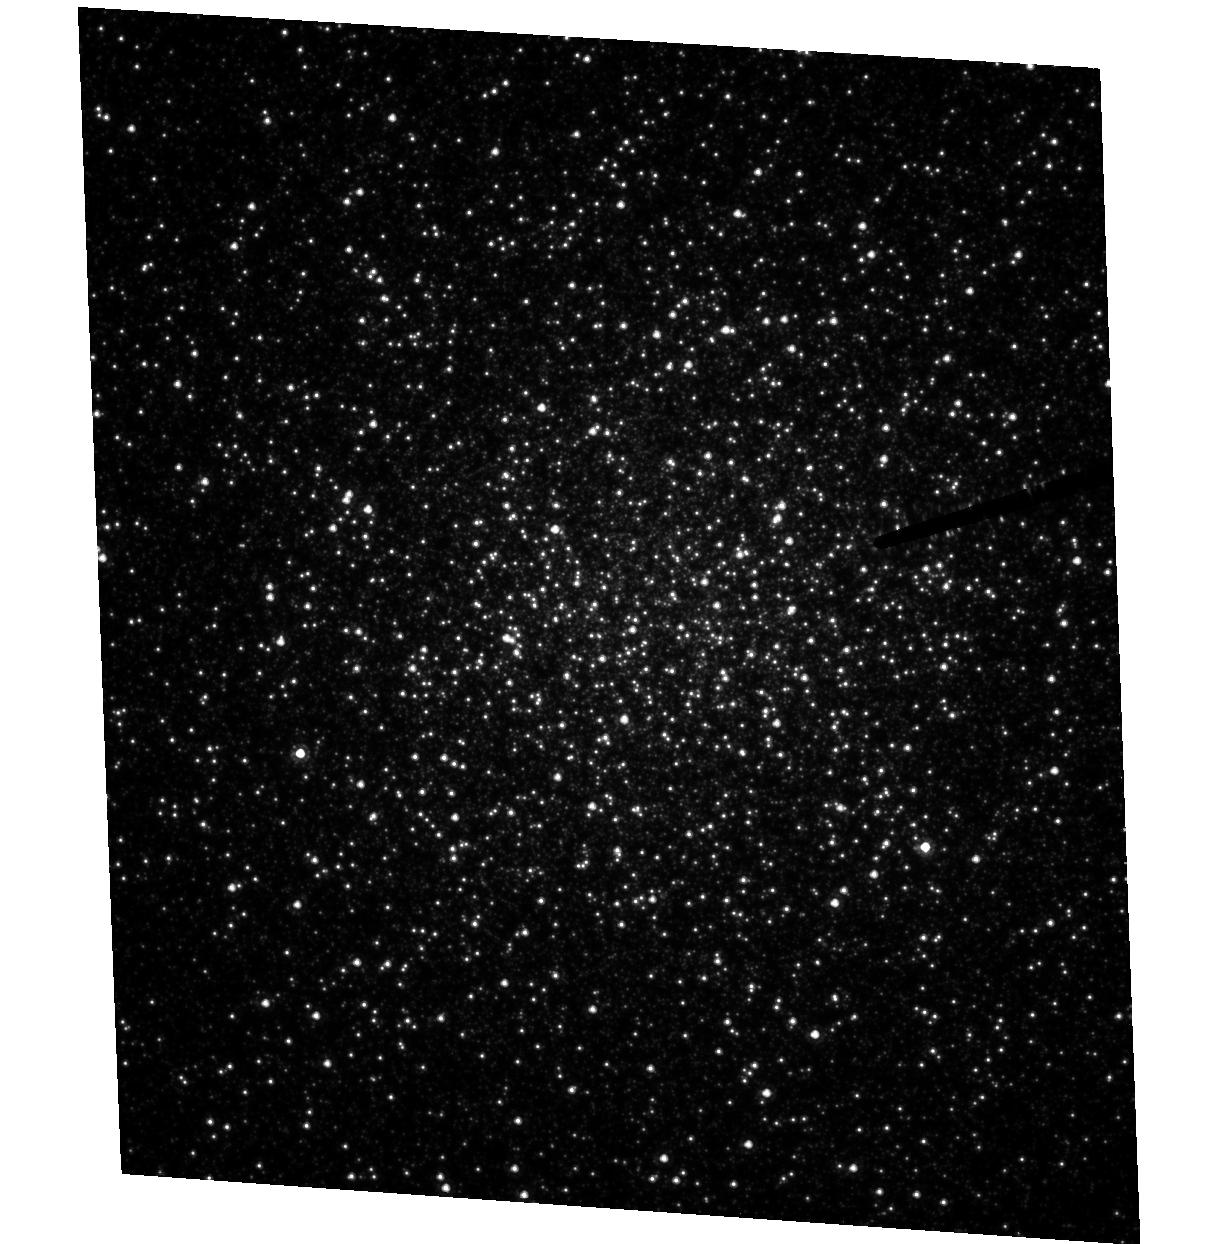
Target: NGC6441. Instrument: ACS/HRC. Filter: F555W. Exposure: 2.4 h. Observation ID: hst_9835_02_acs_hrc_f555w_j8qr02

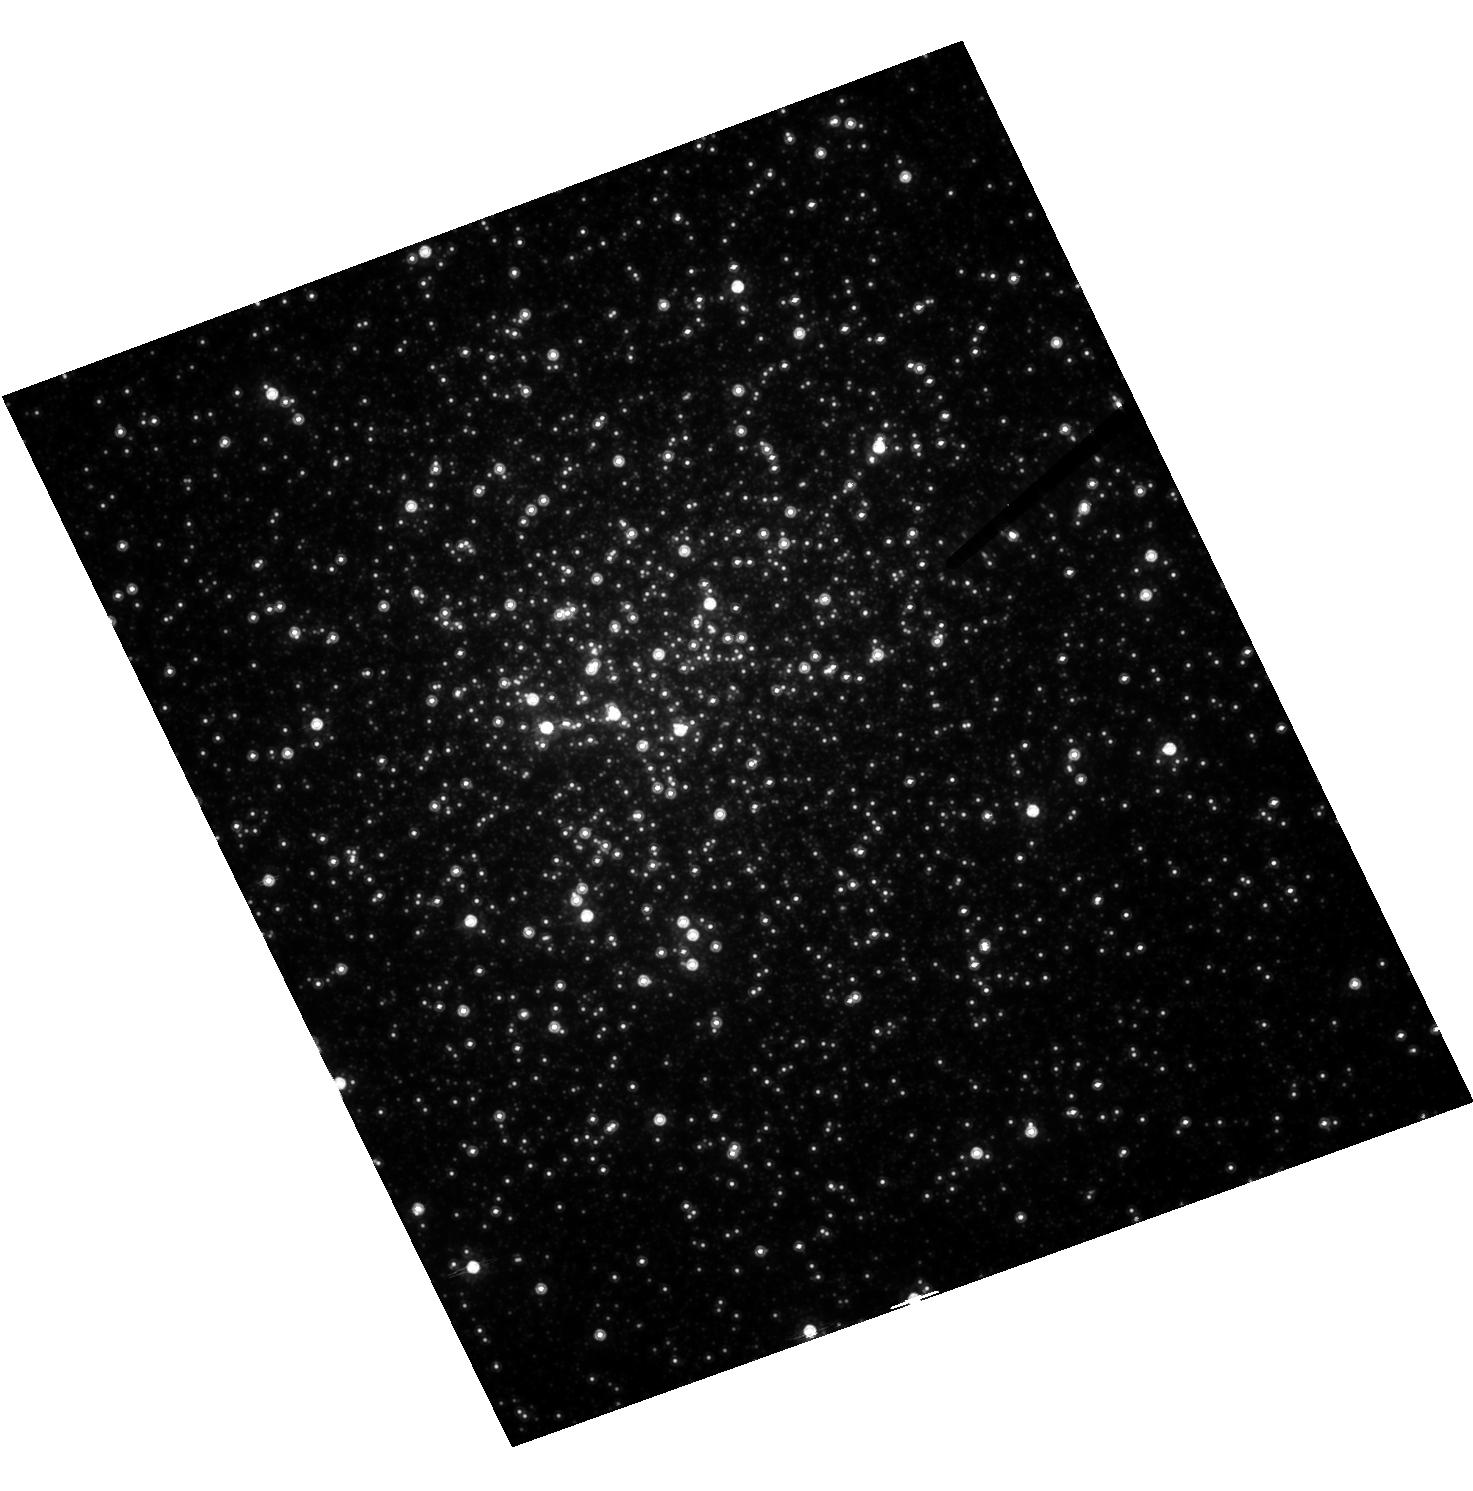
Target: NGC6388. Instrument: ACS/HRC. Filter: F814W. Exposure: 1.7 h. Observation ID: hst_9835_01_acs_hrc_f814w_j8qr01

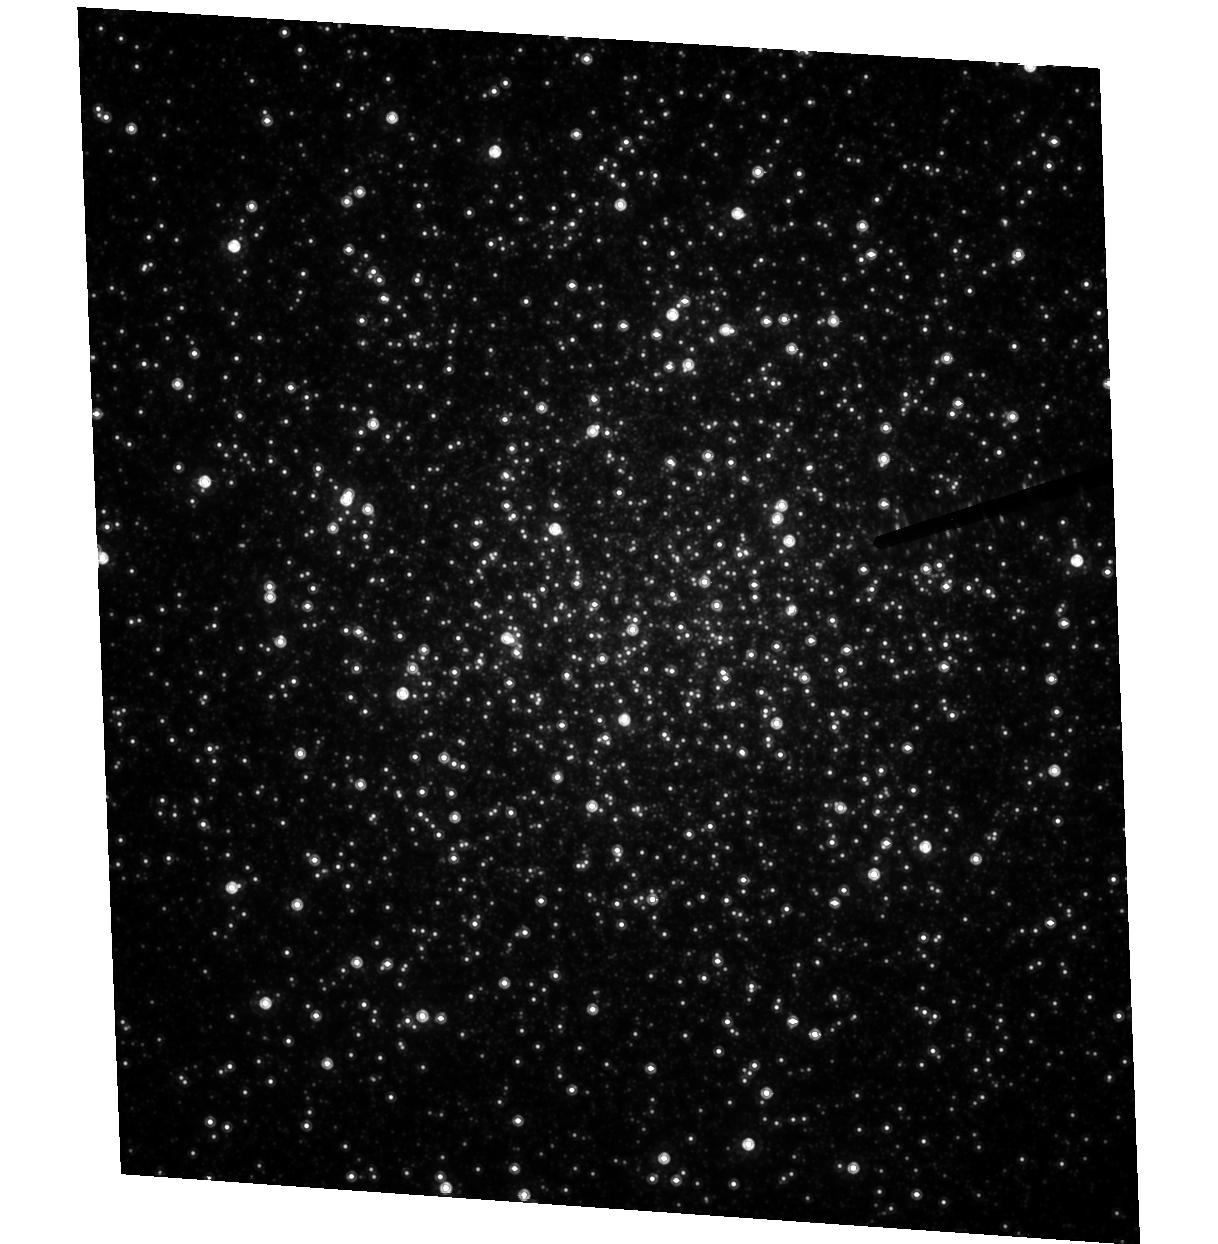
Target: NGC6441. Instrument: ACS/HRC. Filter: F814W. Exposure: 1.5 h. Observation ID: hst_9835_02_acs_hrc_f814w_j8qr02

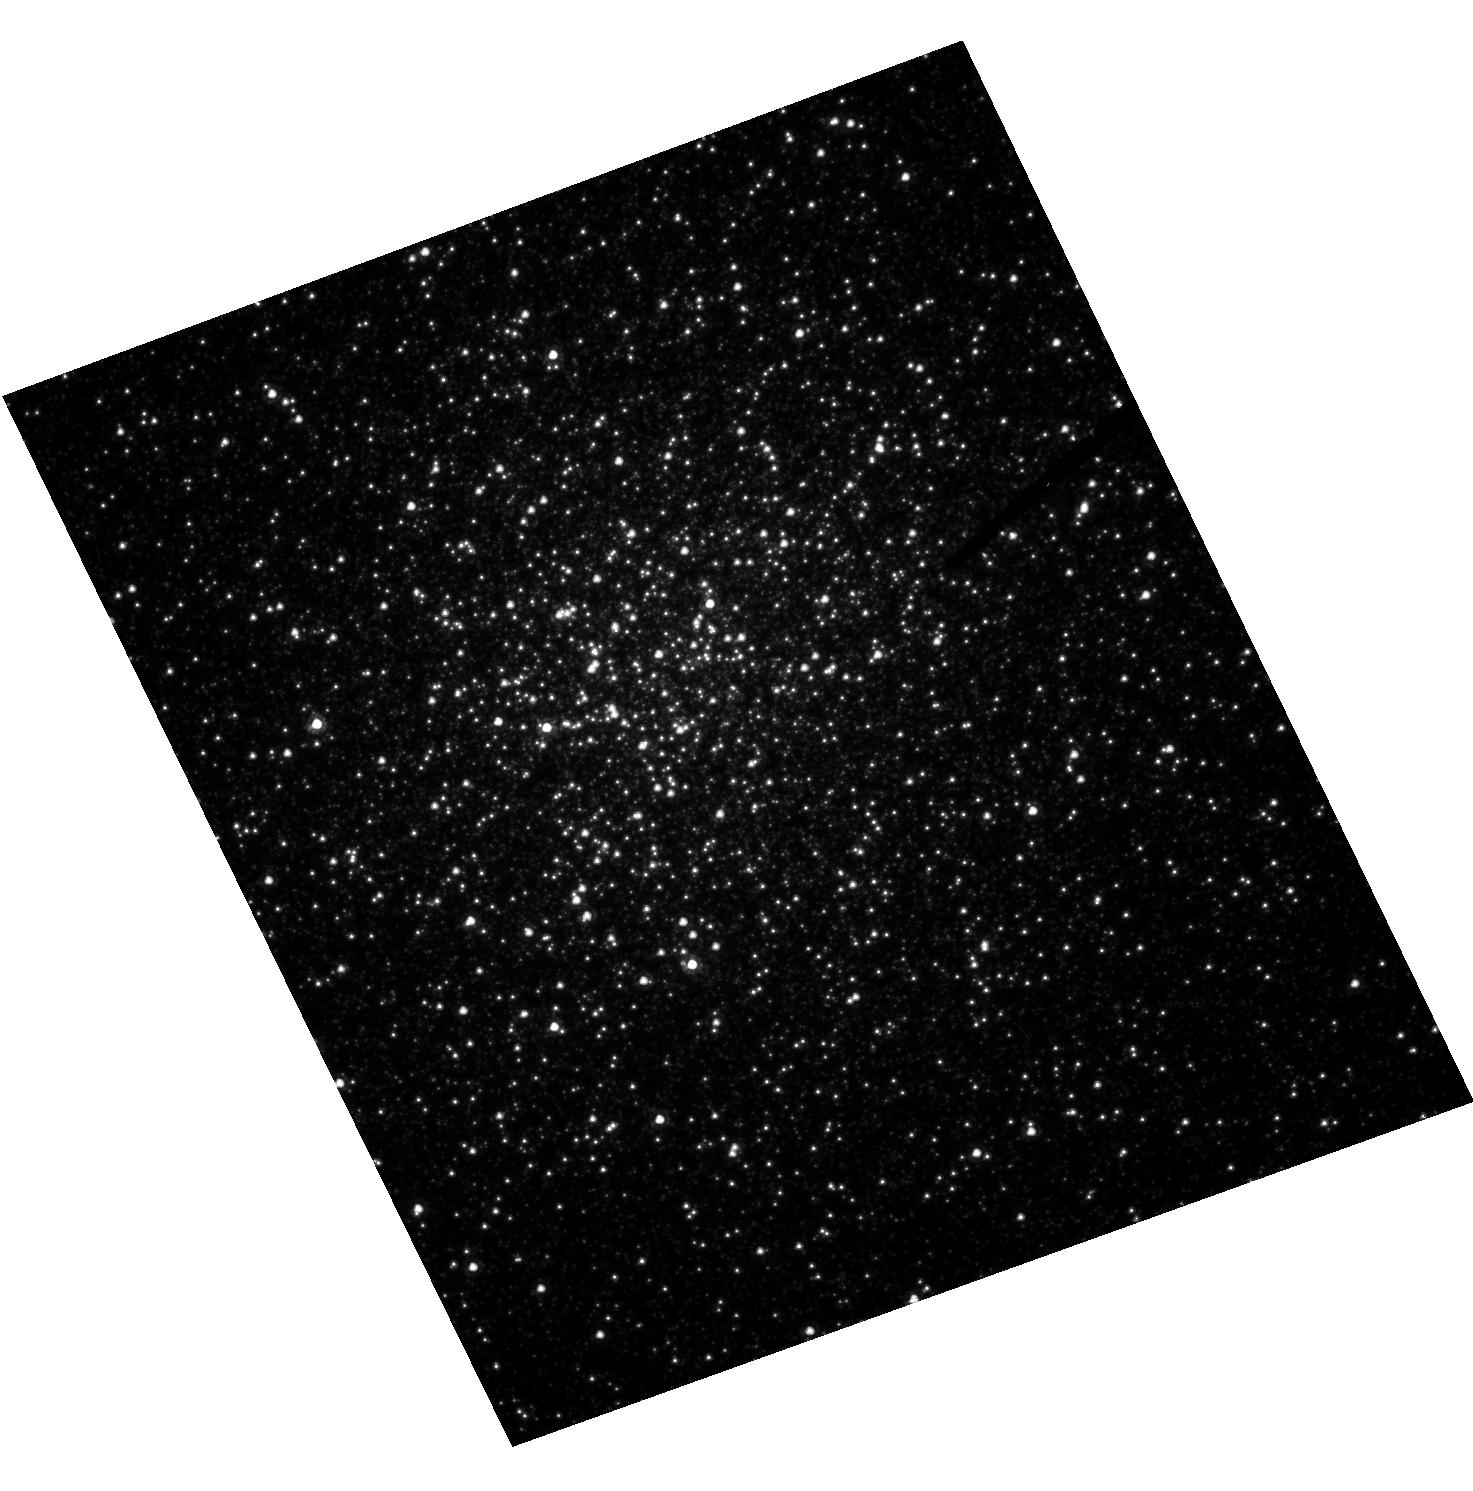
Target: NGC6388. Instrument: ACS/HRC. Filter: F555W. Exposure: 2.1 h. Observation ID: hst_9835_01_acs_hrc_f555w_j8qr01

Shooting Stars: Looking for Direct Evidence of Massive Central Black Holes in Globular Clusters (PI: Drukier, Gordon A.)

We propose to make observations that directly test the proposition that globular clusters contain massive black holes. Our targets are the bulge globular clusters NGC 6388 and NGC 6441. These are probably among the most massive in the galaxy, but are understudied compared to more familiar objects such as M15. Our analysis suggests that these two clusters are the most likely to show unambiguous evidence for a central massive black hole if such things exist in globular clusters. The observations proposed will give us the first thorough kinematic and photometric studies of these two clusters. The combination of the two epochs will give us proper motions good to of order 6 km/s. In addition, they will provide us with the first good, deep, color-magnitude diagrams for these clusters. These diagrams will be used to investigate the make up of the stellar population in the clusters, to more firmly establish their distances, ages, and metallicities, and to search for a binary sequence.